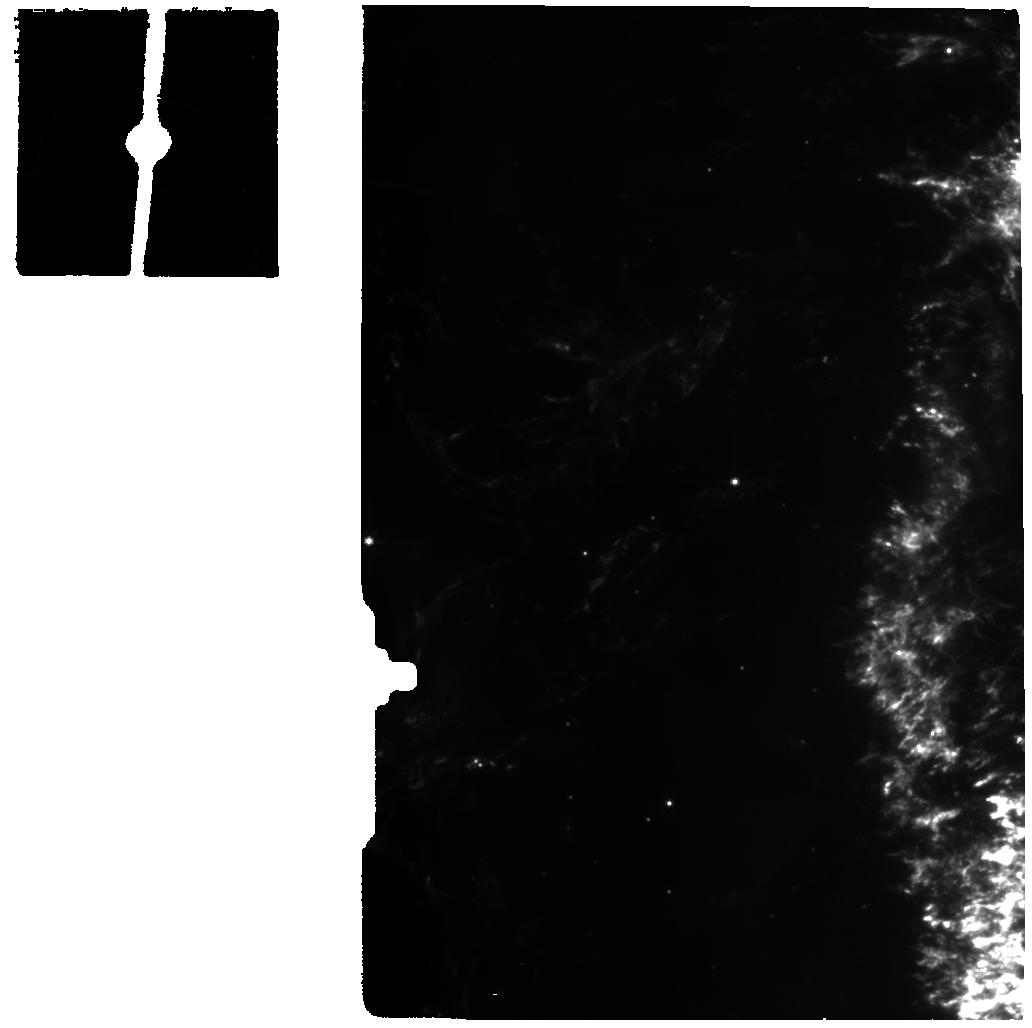
Target: CASSIOPEIA-A-KNOT3
Instrument: MIRI
Filter: F770W
Exposure: 9 min
Observation ID: jw01947-o006_t009_miri_f770w

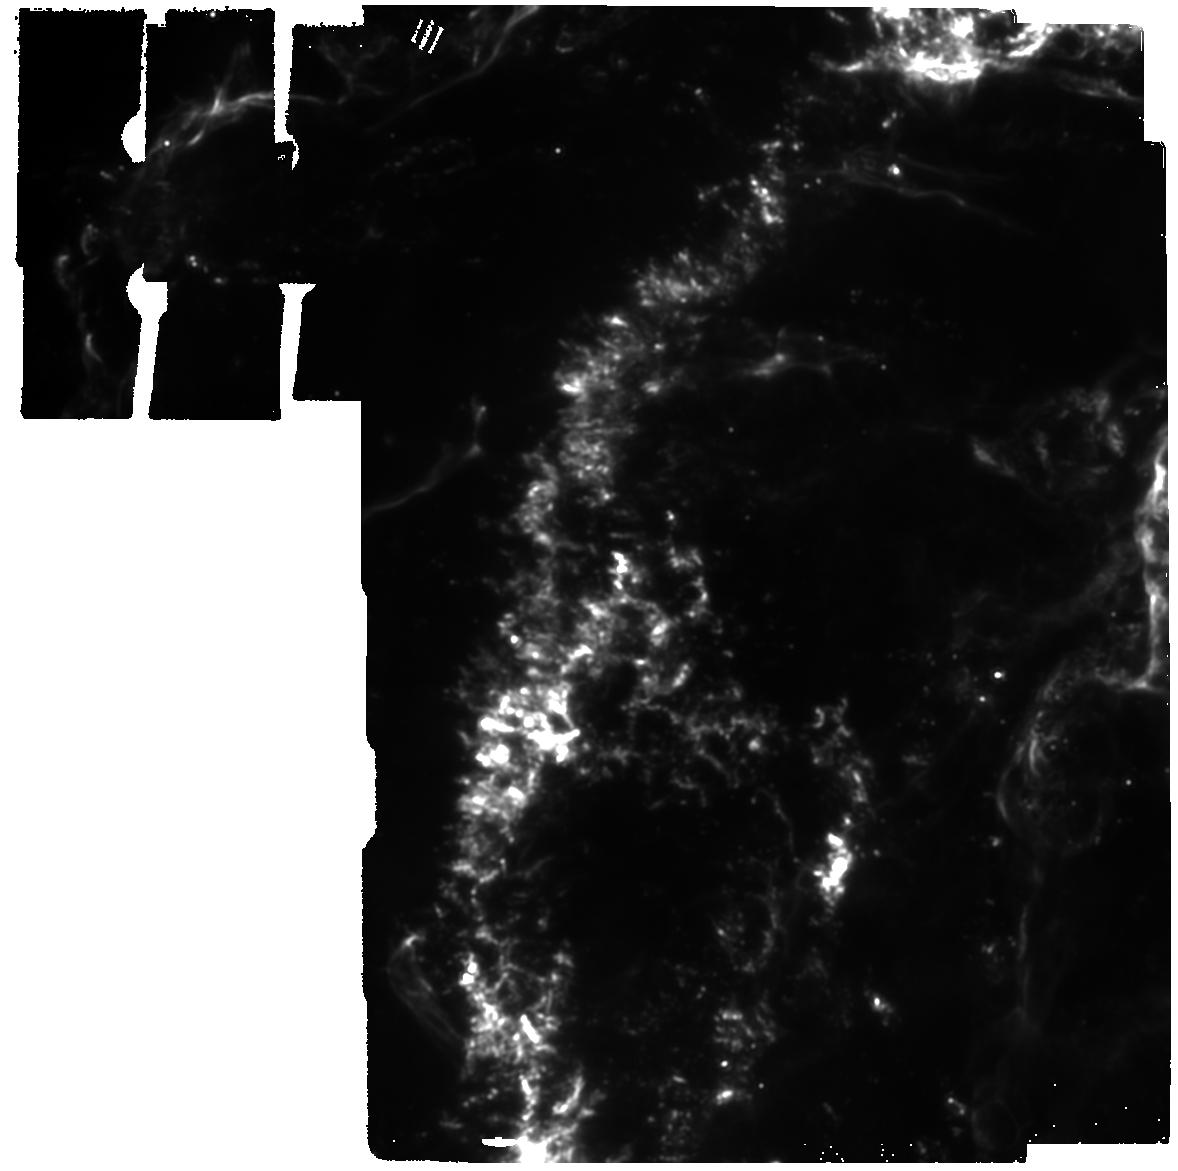
Target: CASSIOPEIA-A-1-RETURN
Instrument: MIRI
Filter: F1280W
Exposure: 1 min
Observation ID: jw01947-o015_t012_miri_f1280w

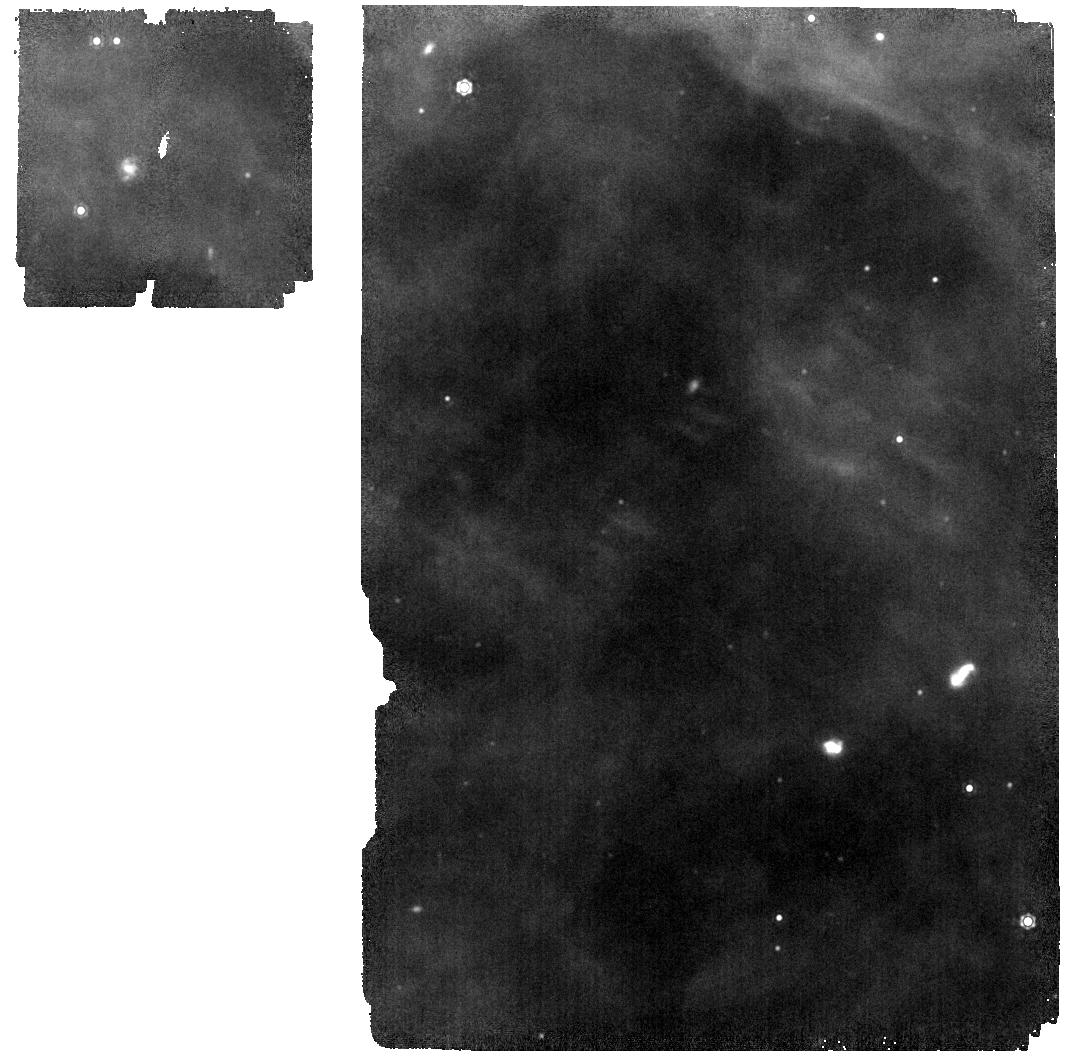
Target: BACKGROUND
Instrument: MIRI
Filter: F1280W
Exposure: 1 min
Observation ID: jw01947-o002_t003_miri_f1280w

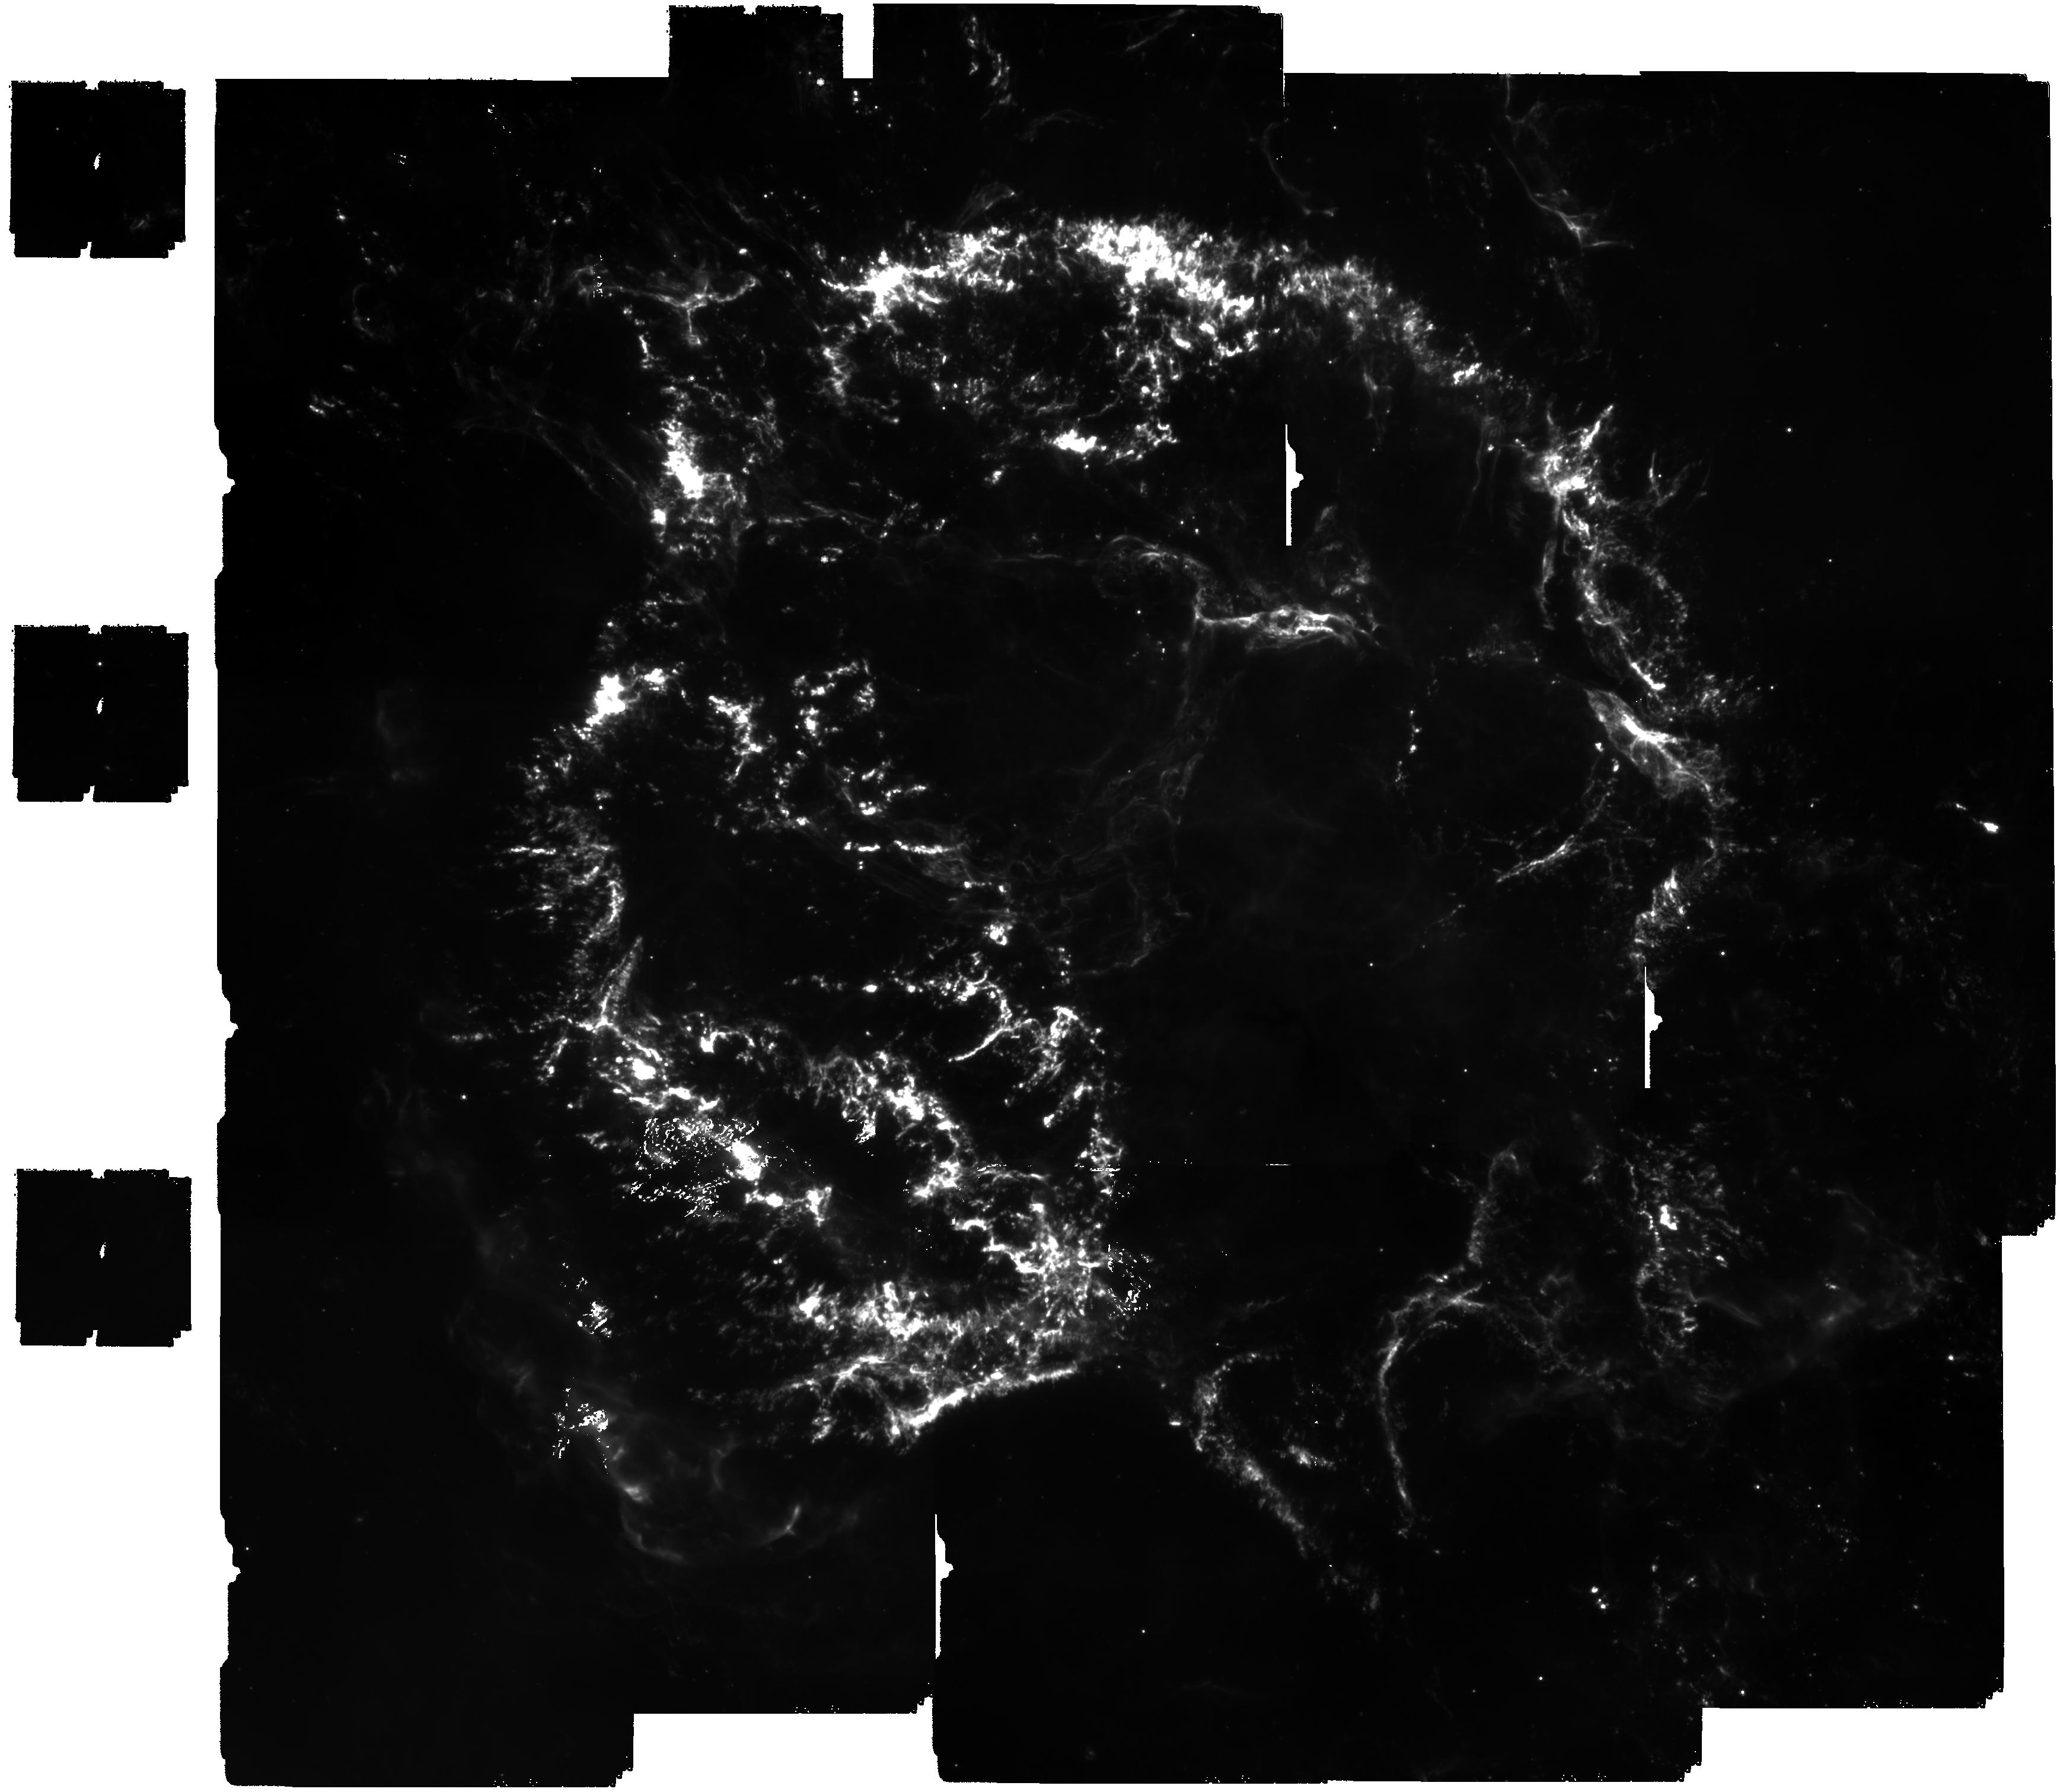
Target: CASSIOPEIA-A-CENTER-MIRI
Instrument: MIRI
Filter: F1000W
Exposure: 22 min
Observation ID: jw01947-o001_t010_miri_f1000w

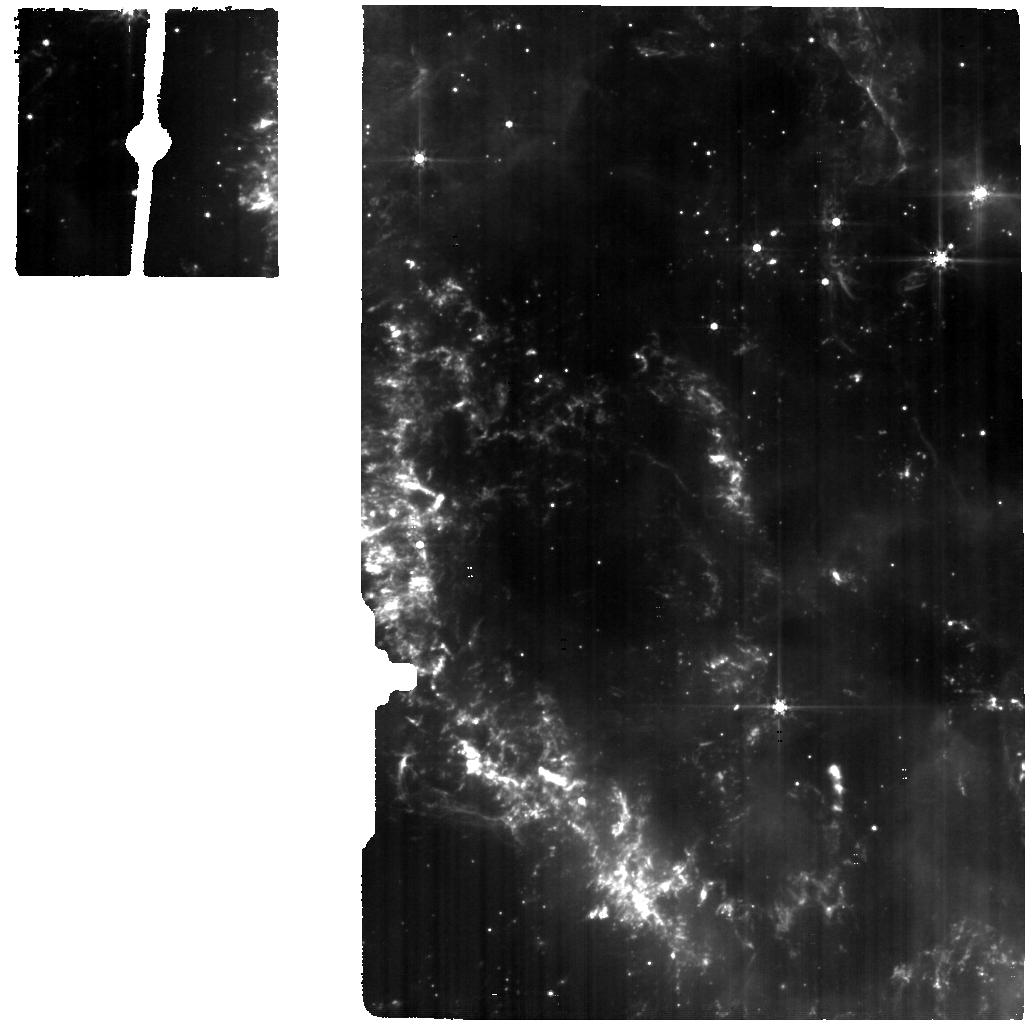
Target: CASSIOPEIA-A-KNOT2
Instrument: MIRI
Filter: F560W
Exposure: 9 min
Observation ID: jw01947-o005_t008_miri_f560w

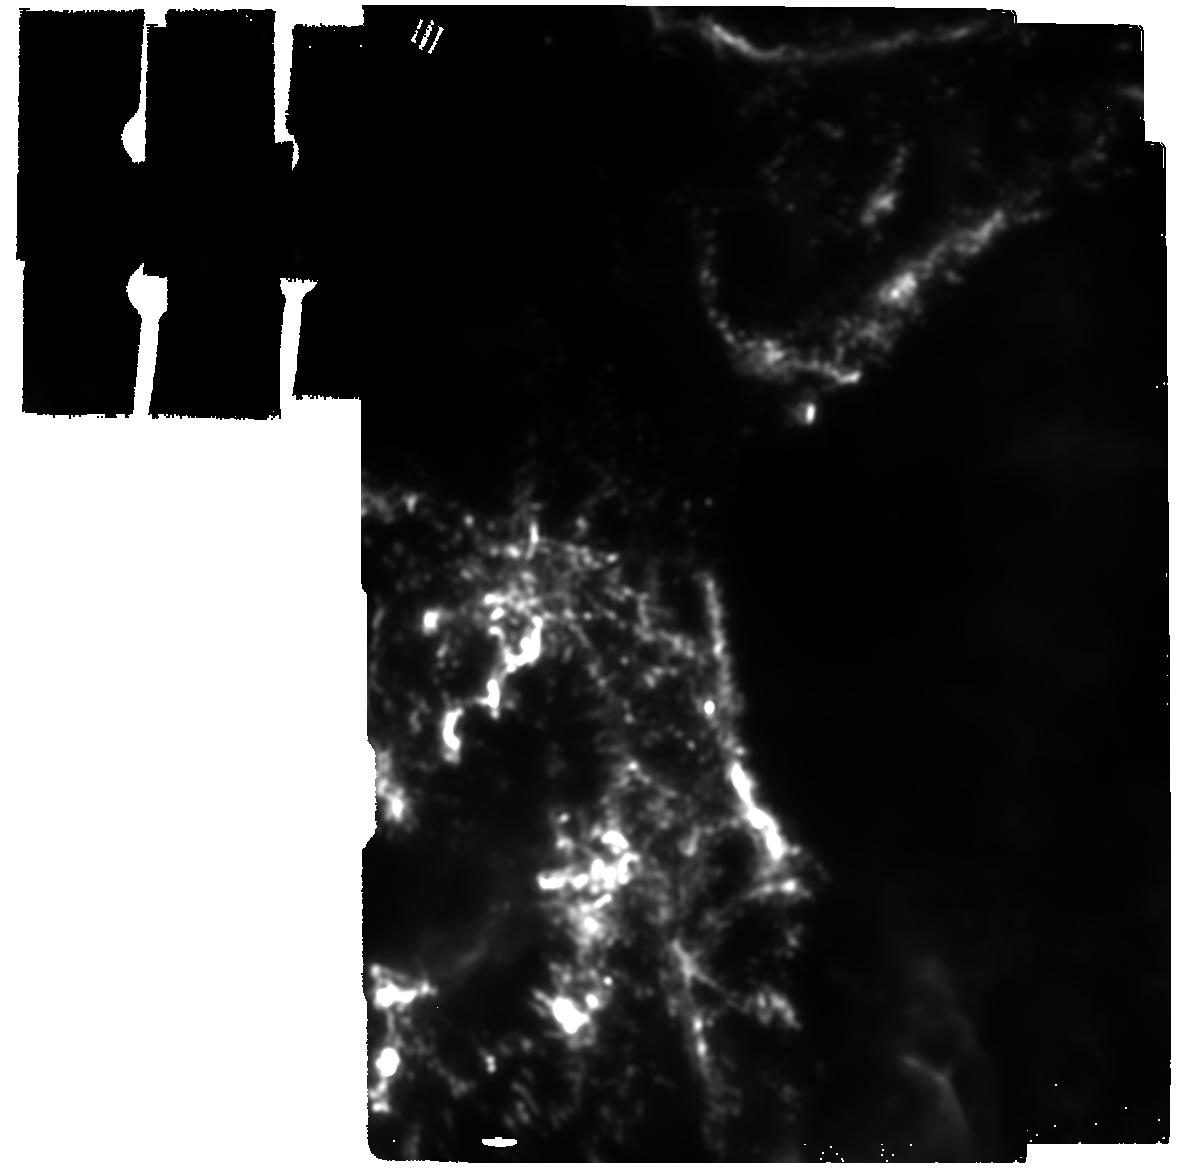
Target: CASSIOPEIA-A-3-RETURN
Instrument: MIRI
Filter: F2100W
Exposure: 1 min
Observation ID: jw01947-o017_t014_miri_f2100w

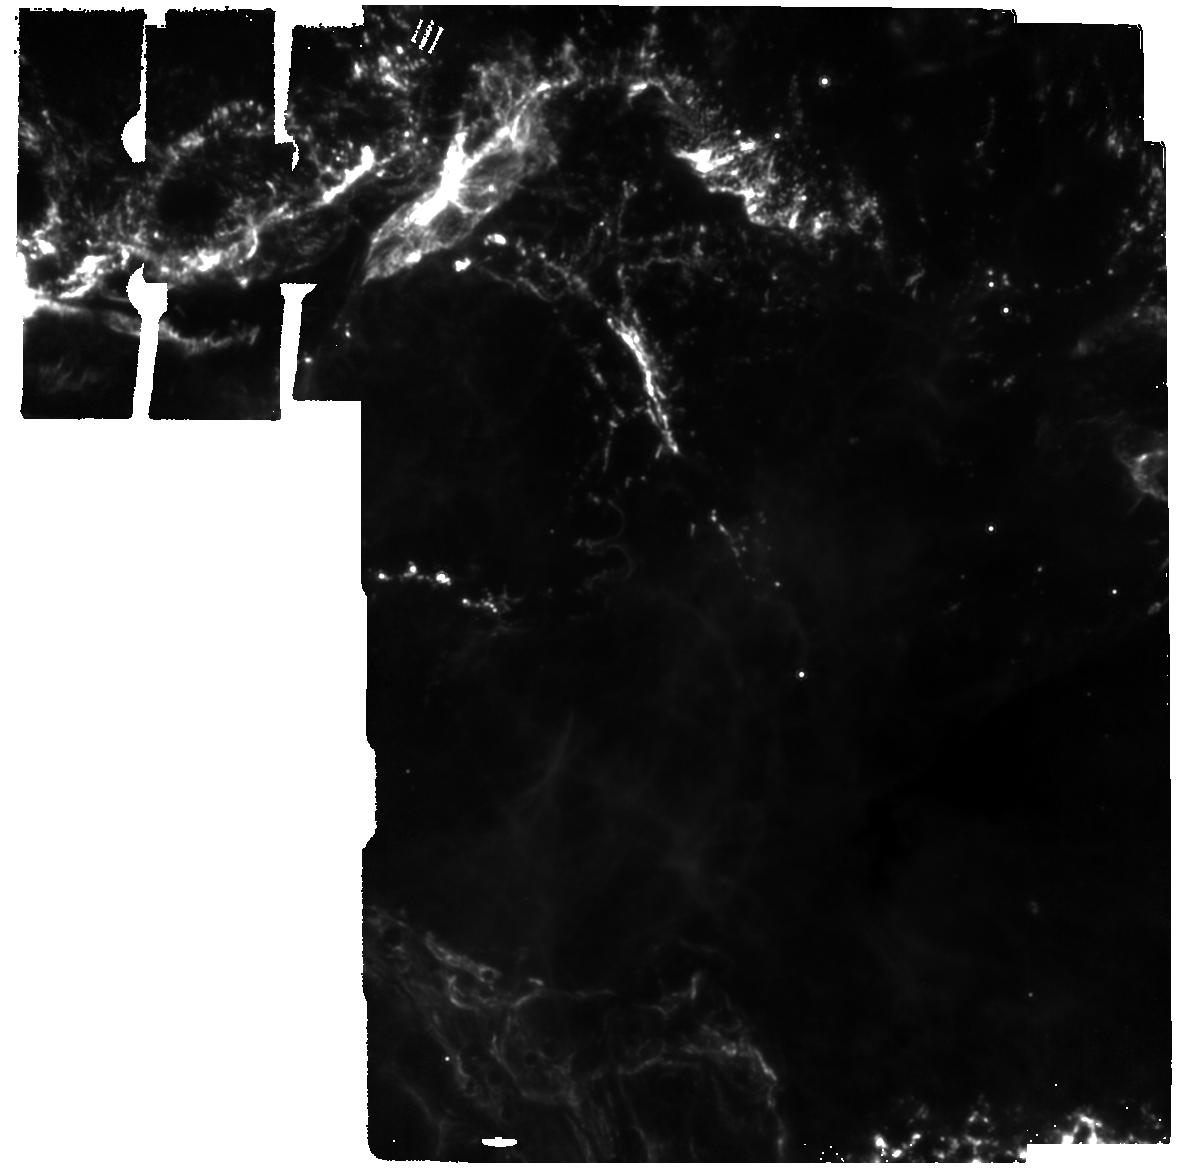
Target: CASSIOPEIA-A-2-RETURN
Instrument: MIRI
Filter: F1000W
Exposure: 1 min
Observation ID: jw01947-o016_t013_miri_f1000w

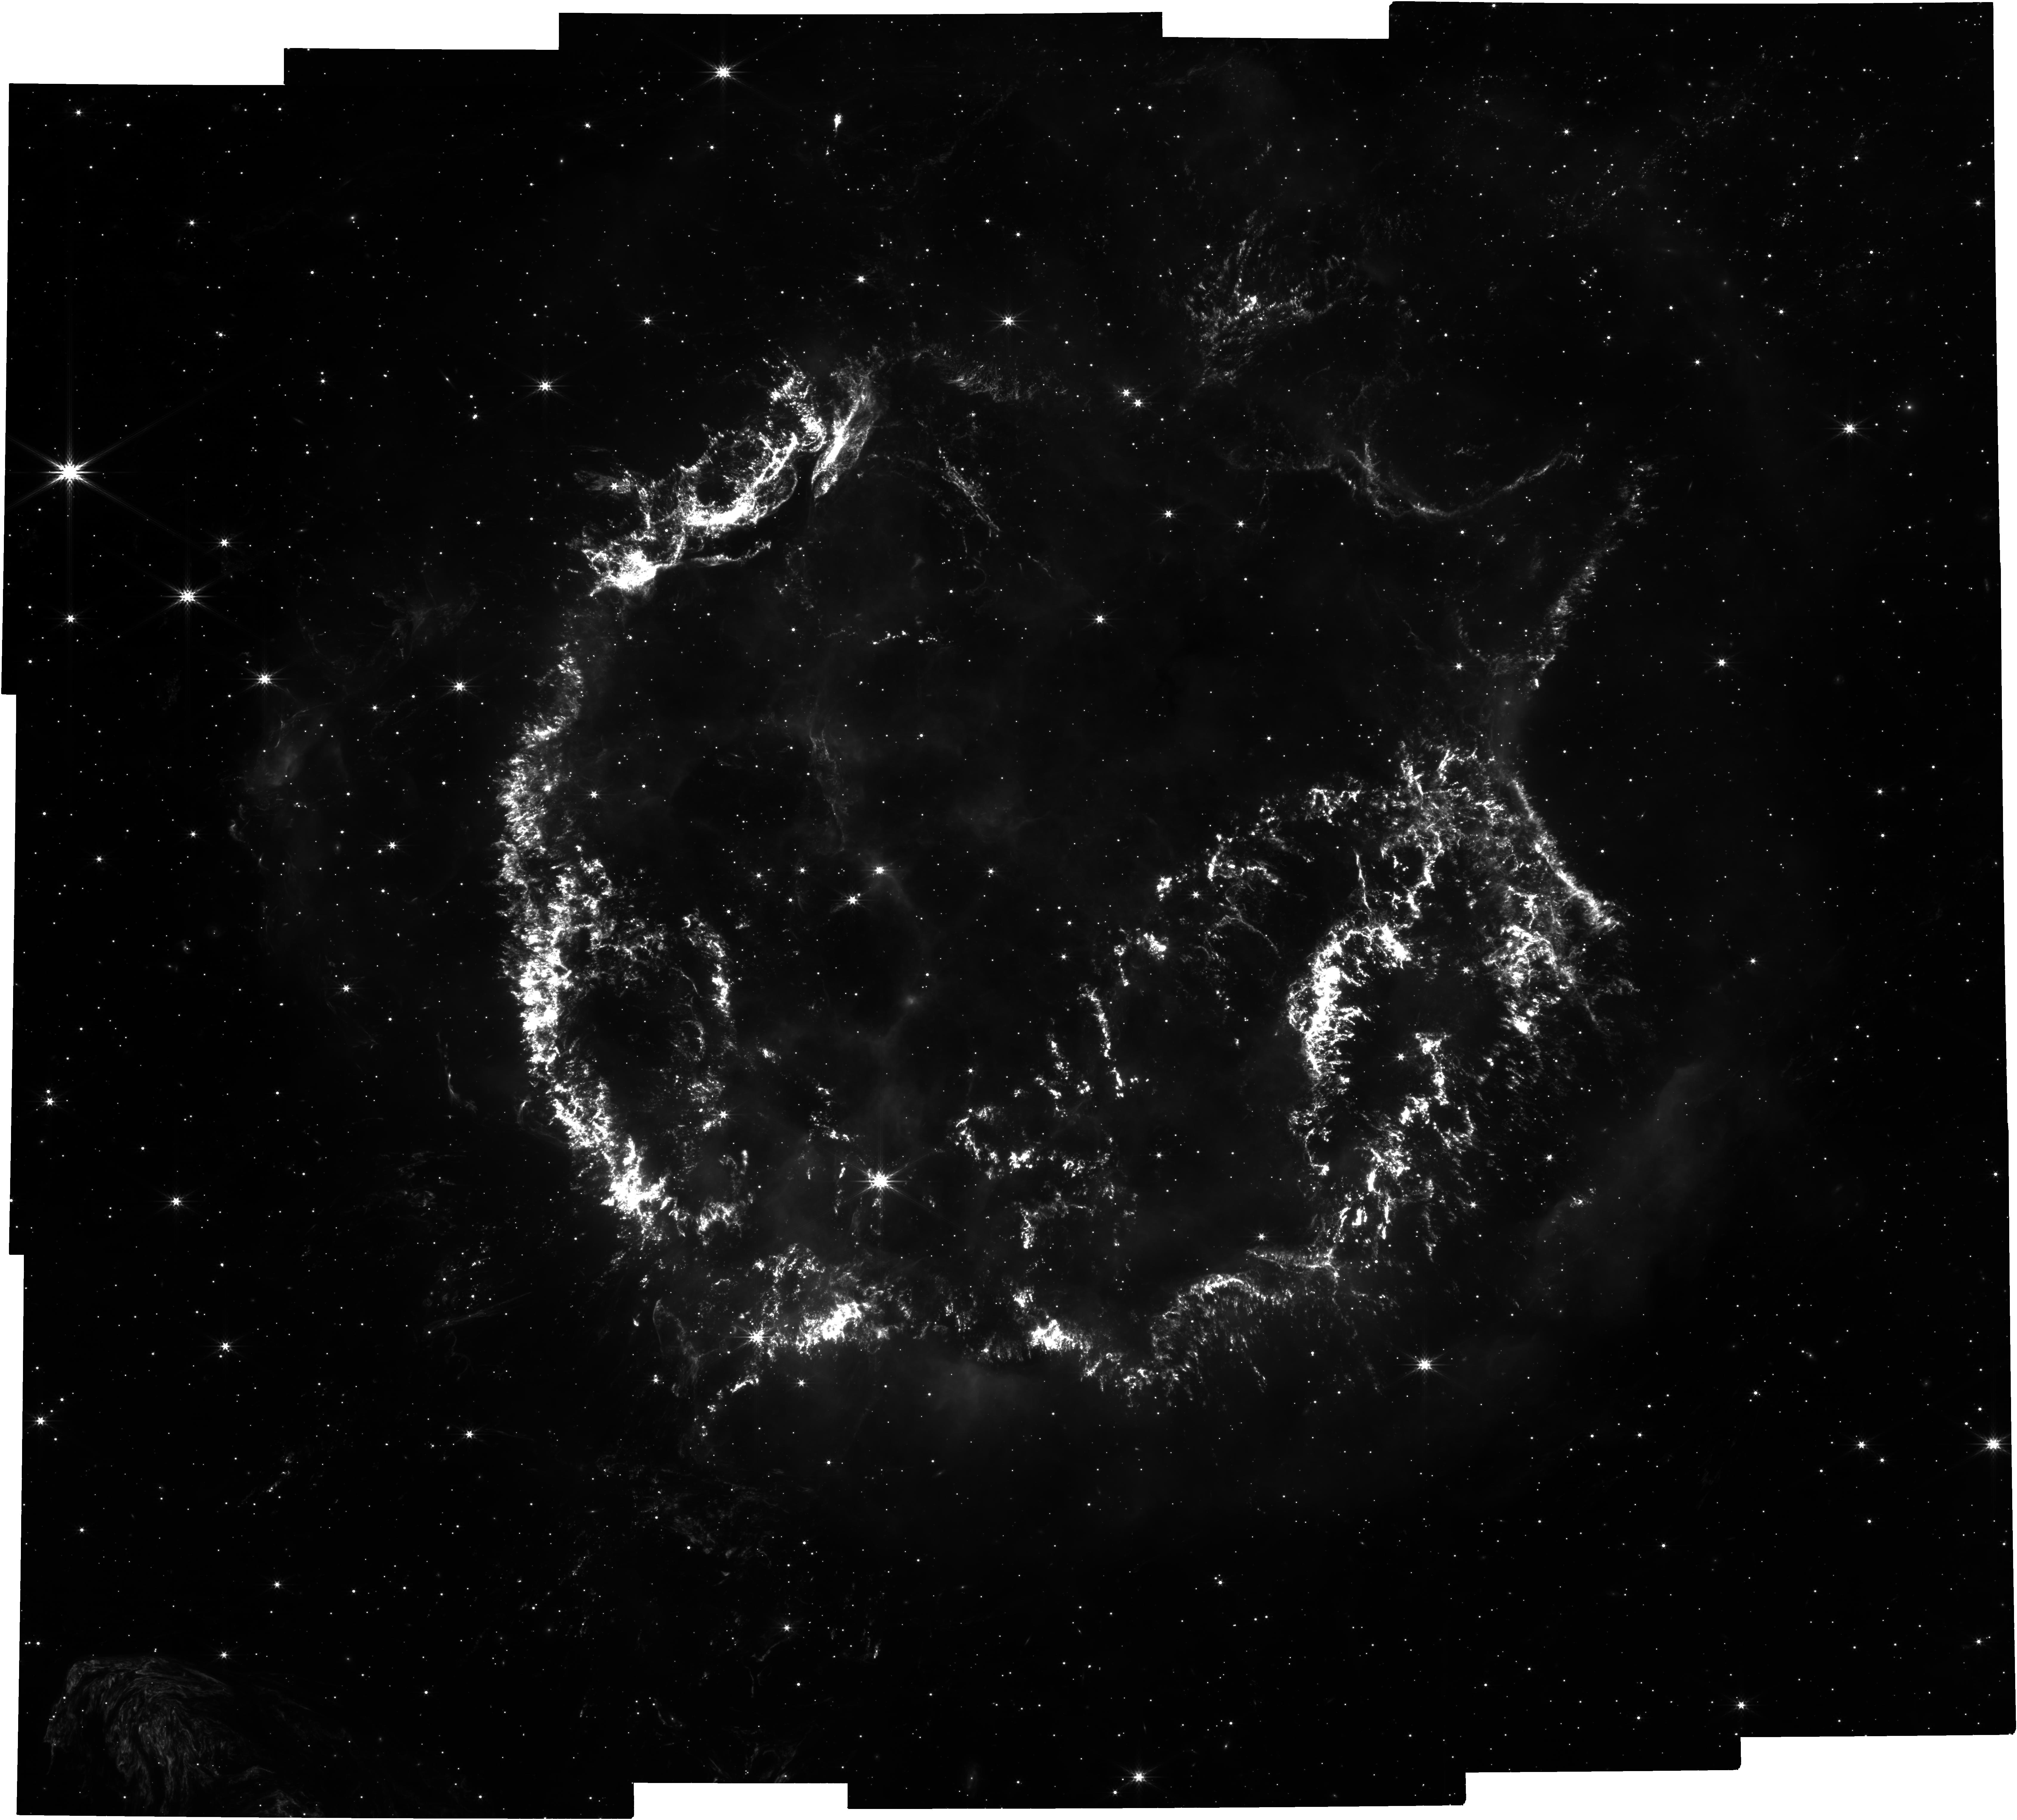
Target: CASSIOPEIA-A-CENTER
Instrument: NIRCAM
Filter: F444W
Exposure: 1.4 h
Observation ID: jw01947-o013_t001_nircam_clear-f444w

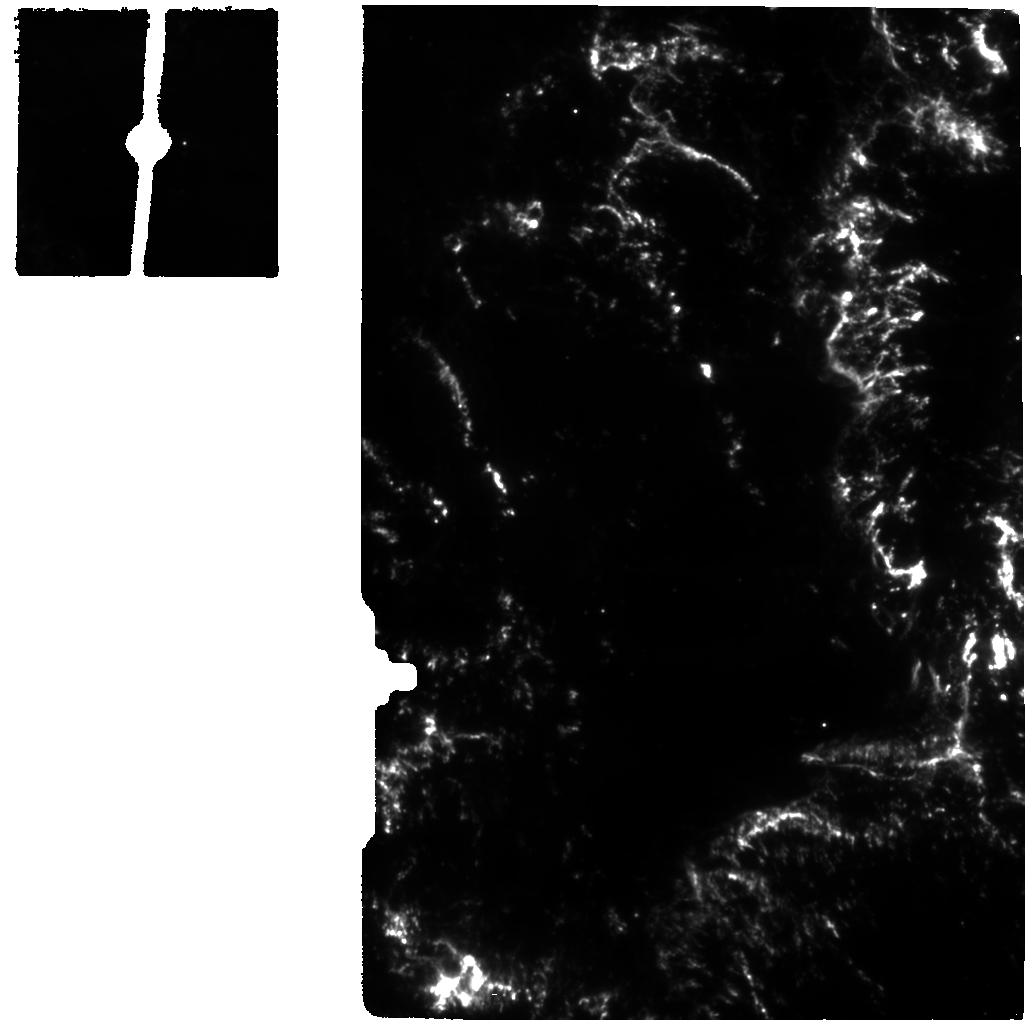
Target: CASSIOPEIA-A-KNOT1
Instrument: MIRI
Filter: F770W
Exposure: 9 min
Observation ID: jw01947-o004_t002_miri_f770w

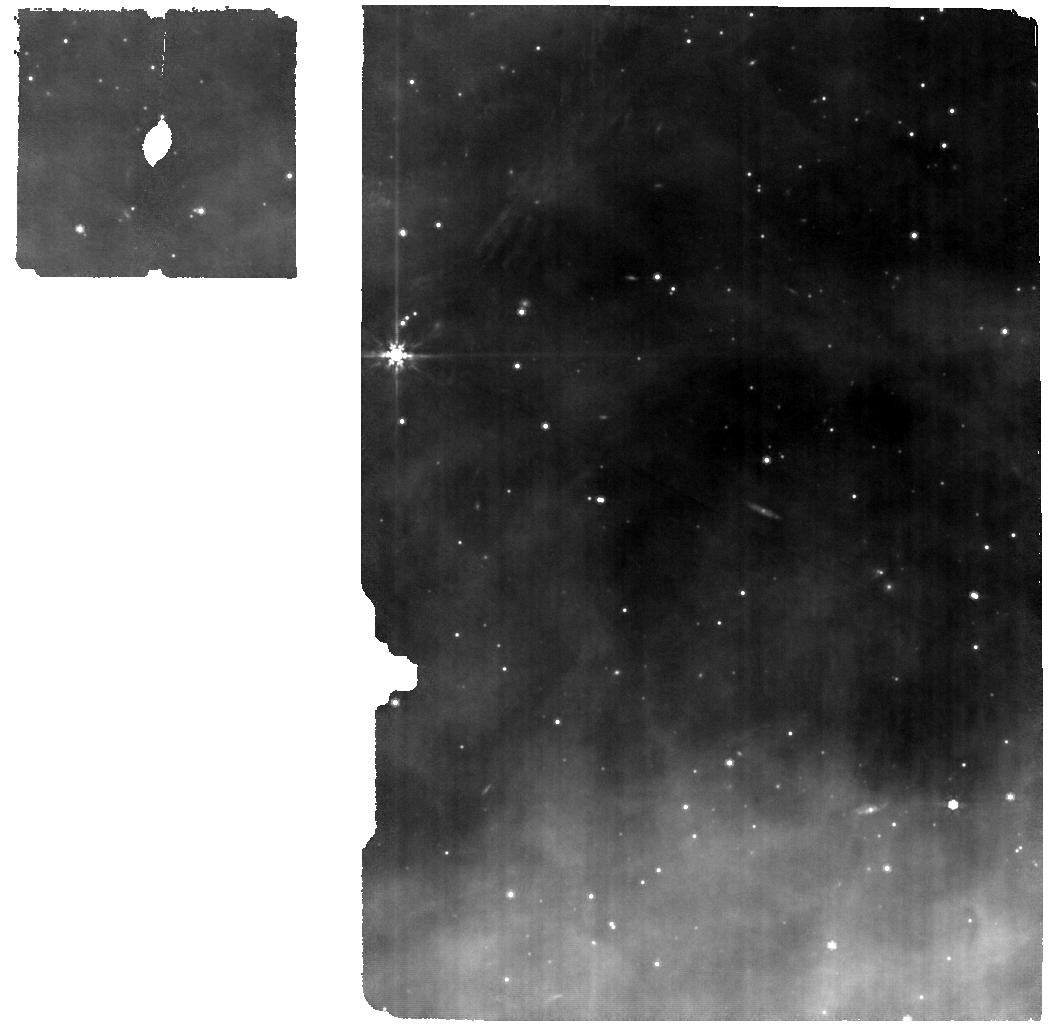
Target: BACKGROUND-RETURN
Instrument: MIRI
Filter: F770W
Exposure: 9 min
Observation ID: jw01947-o007_t015_miri_f770w

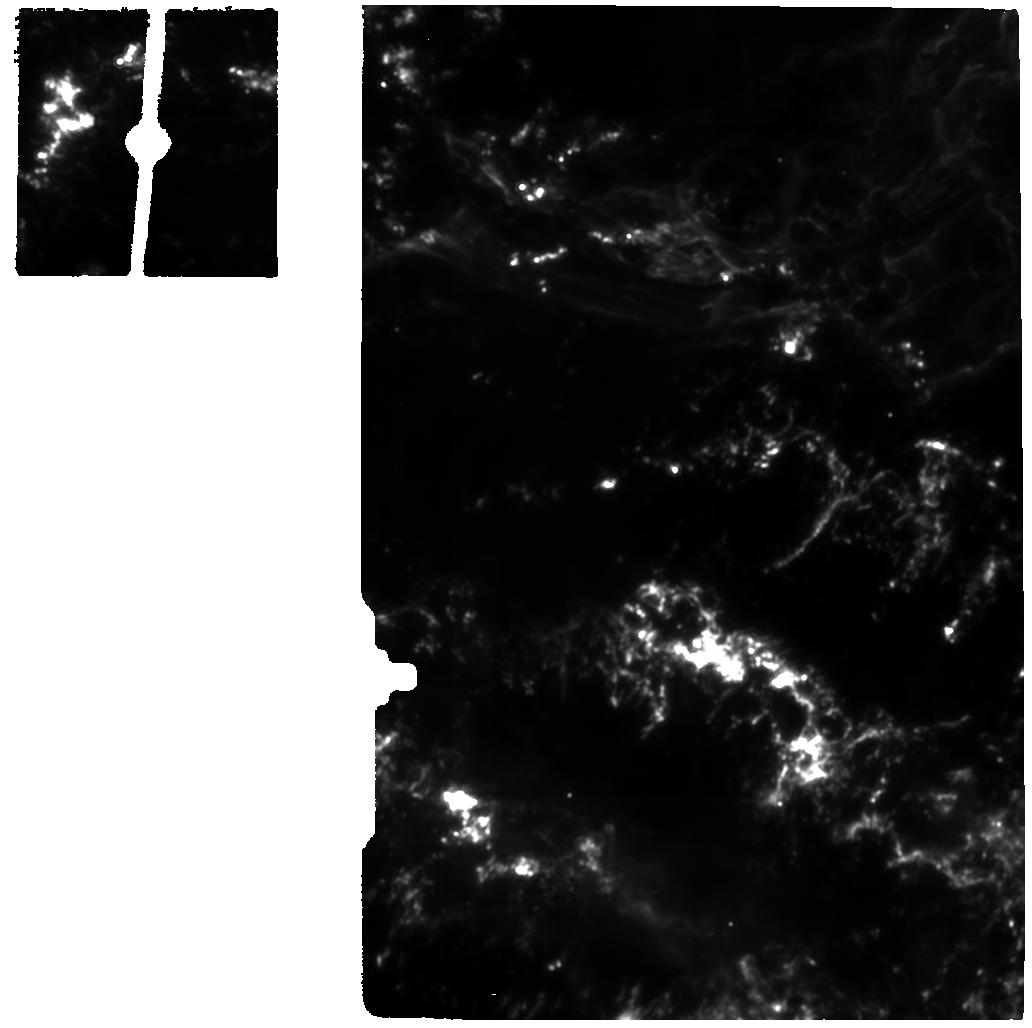
Target: CASSIOPEIA-A-CENTER-IFU
Instrument: MIRI
Filter: F1130W
Exposure: 37 min
Observation ID: jw01947-o003_t011_miri_f1130w

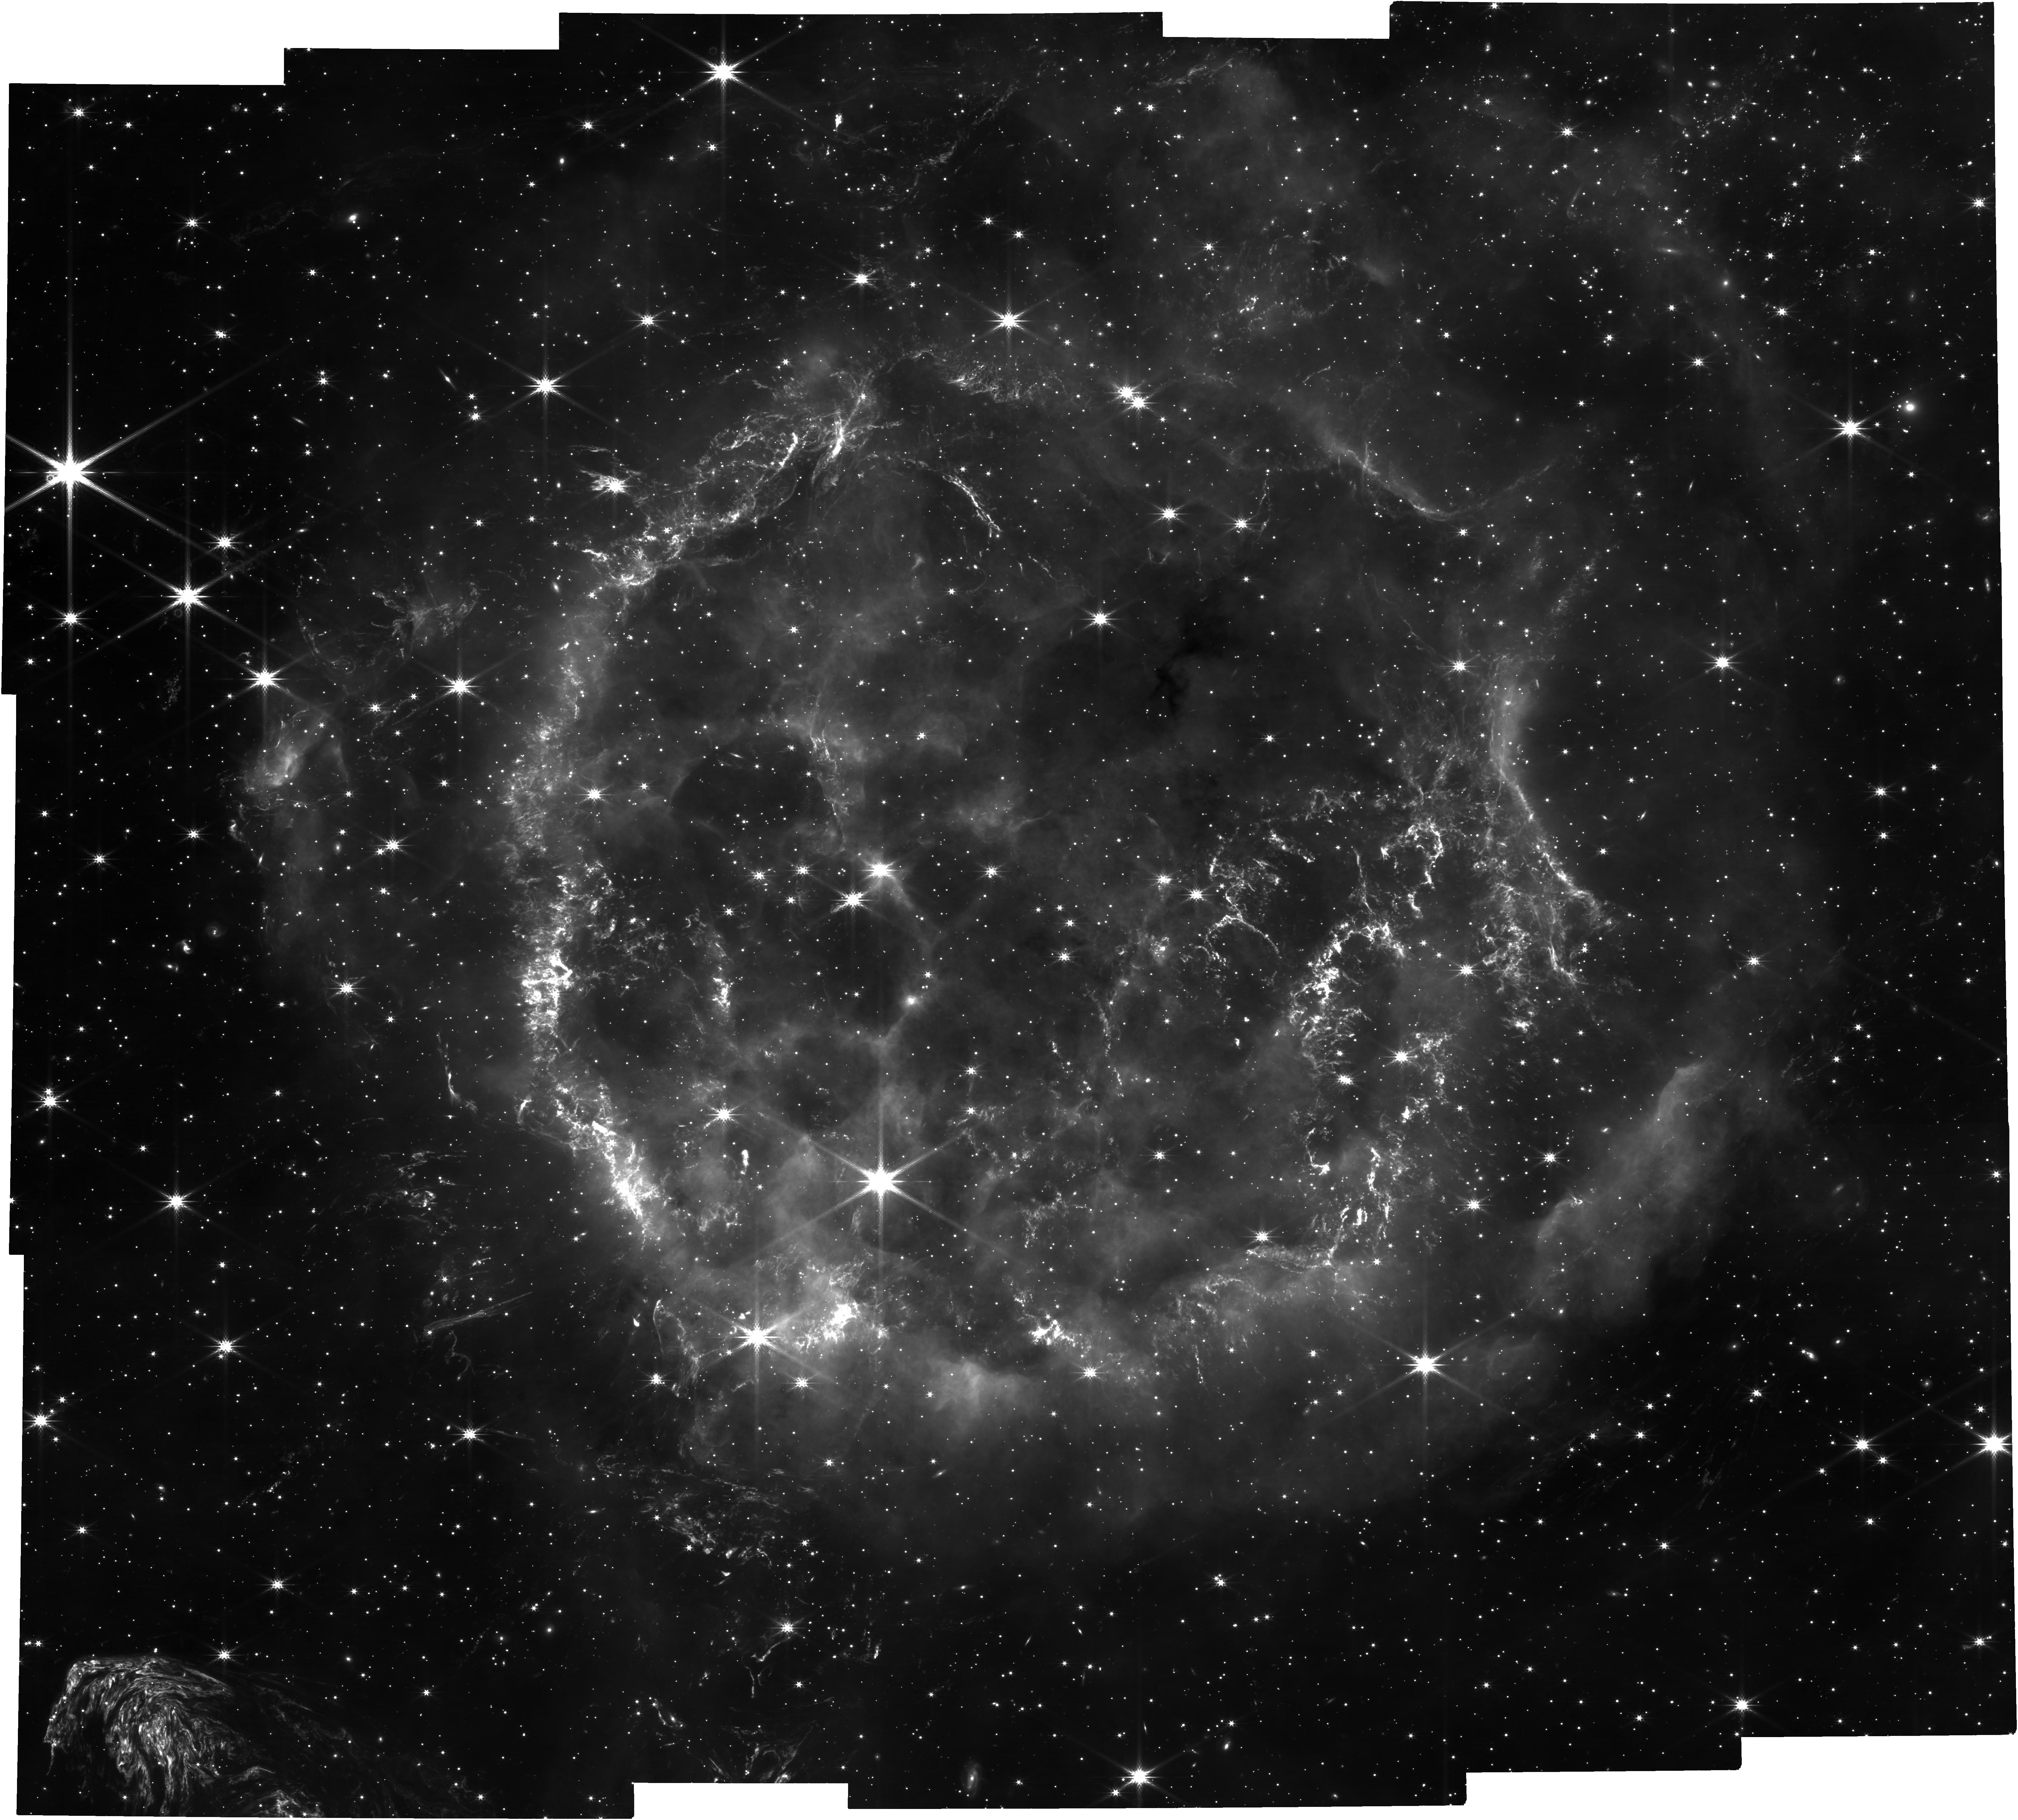
Target: CASSIOPEIA-A-CENTER
Instrument: NIRCAM
Filter: F356W
Exposure: 1.4 h
Observation ID: jw01947-o013_t001_nircam_clear-f356w

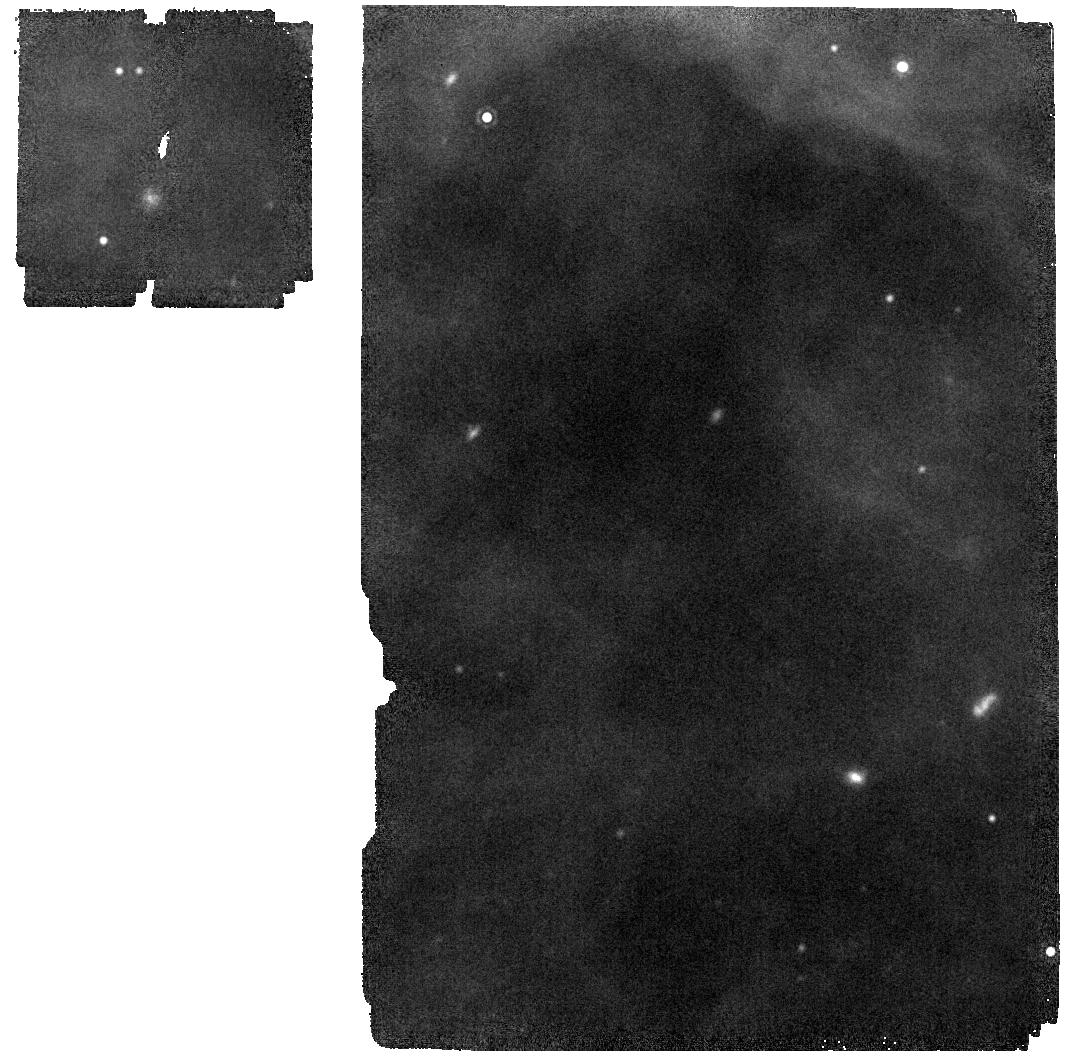
Target: BACKGROUND
Instrument: MIRI
Filter: F1800W
Exposure: 1 min
Observation ID: jw01947-o002_t003_miri_f1800w

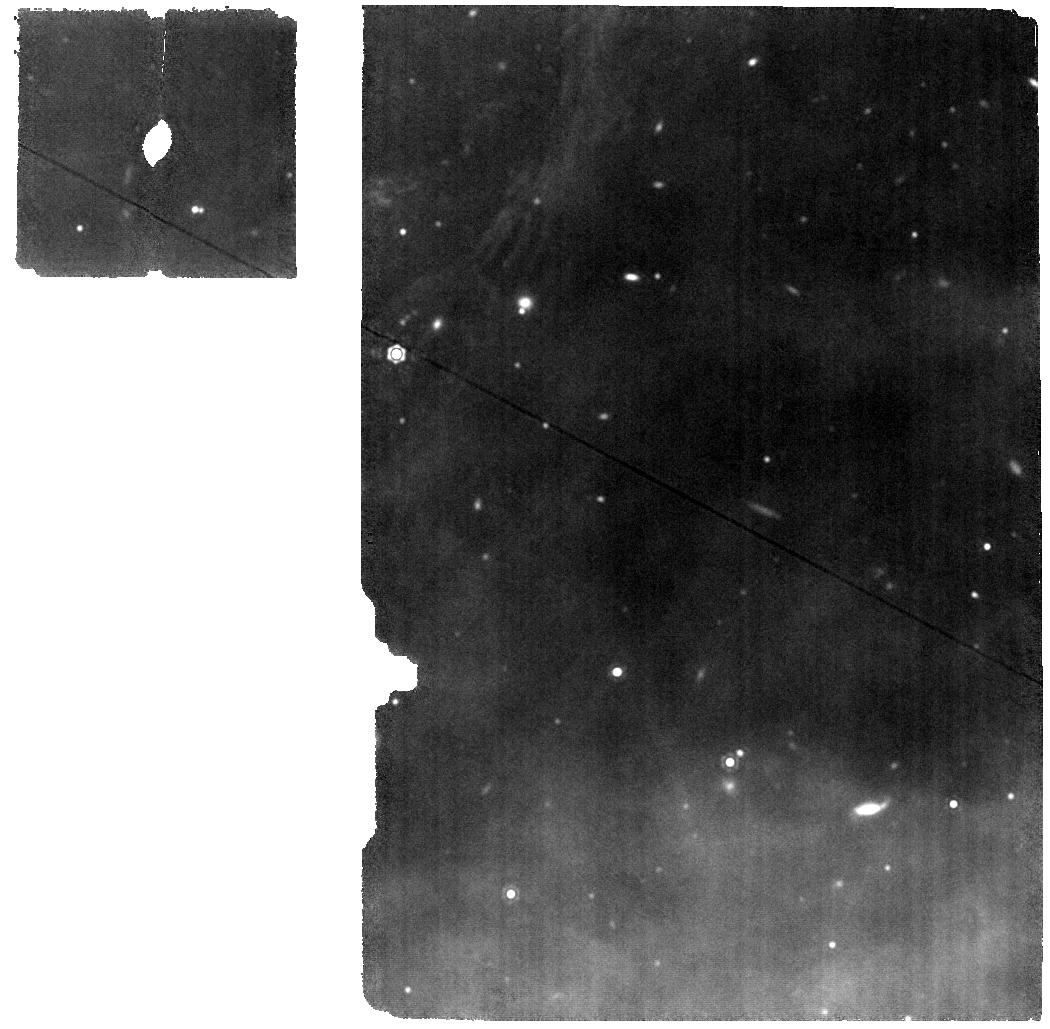
Target: BACKGROUND-RETURN
Instrument: MIRI
Filter: F1500W
Exposure: 9 min
Observation ID: jw01947-o007_t015_miri_f1500w

JWST Survey of the Prototypical Core-collapse Supernova Remnant Cassiopeia A (PI: Milisavljevic, Dan)

Core-collapse supernovae (SNe) are among the most influential phenomena in the universe, and yet many key questions about their nature and explosive products remain unanswered. This uncertainty has broad implications for the formation and evolution of stellar populations, the metal enrichment of galaxies, and the origin of life. JWST opens new pathways to investigate SNe, and this proposal outlines an interdisciplinary science-enabling survey of the young SN remnant that provides the clearest access to the properties of a core-collapse SN: Cassiopeia A (Cas A). Three critical questions motivate a suite of observations made up of imaging mosaics covering the entire main shell and IFU spectroscopy of select representative locations: What is the total mass, relative chemical yield, and kinematic distribution of various components of the SN ejecta? How much ejecta is transformed into dust and how much of that dust survives passage through the reverse shock? What processes govern the formation and final fate of the remnant compact object? The requested observations exploit JWST's unique ability to 1) provide maps of shocked and un-shocked ejecta that can be directly compared to current SN models; 2) constrain the grain size distribution, clump size, and density contrast of shocked SN dust; and 3) peer deeply enough through high extinction to test hypotheses about the nature of Cas A's central compact object, which is regarded as a key object to understanding neutron star evolution models. The proposed program will serve as an invaluable resource for subsequent JWST cycles and will contribute to the legacy of prior NASA Great Observatories that have all observed Cas A.